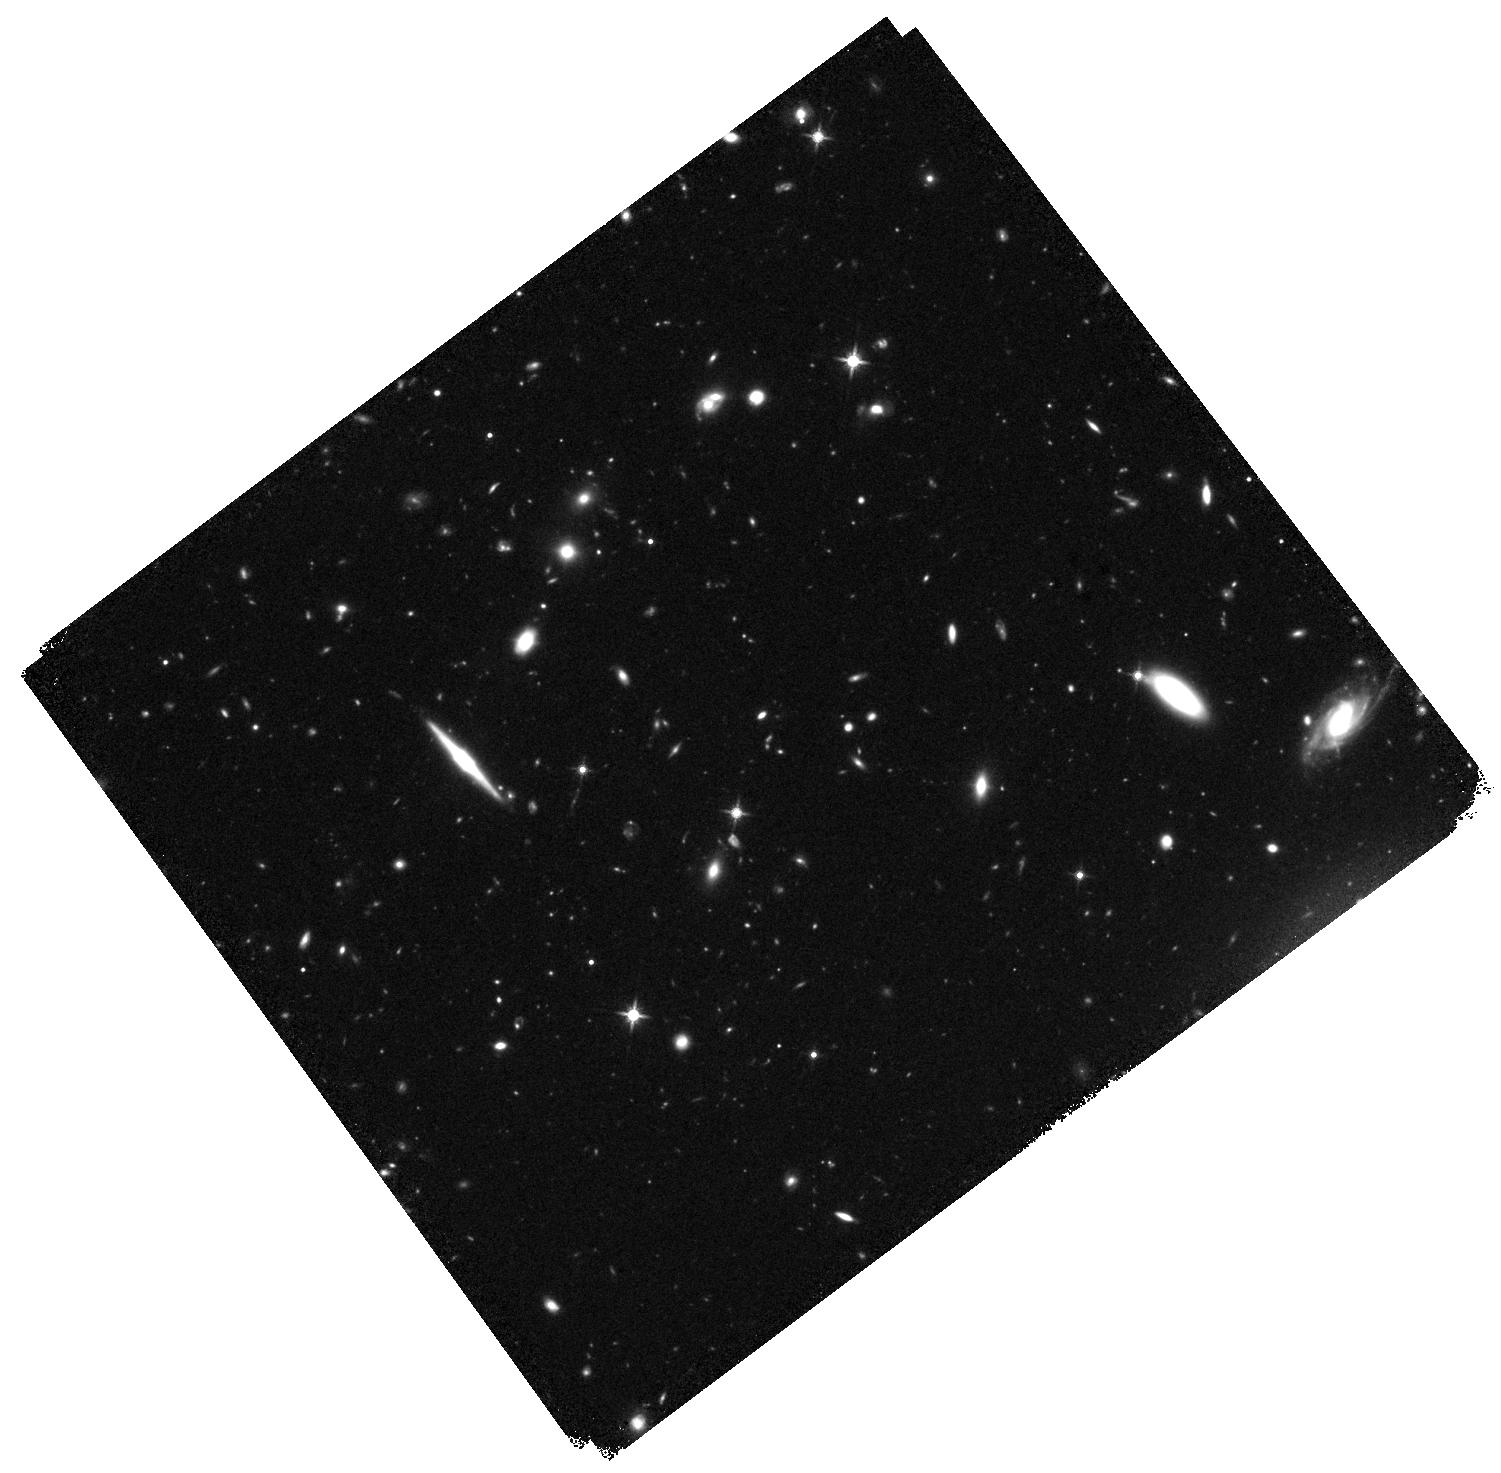
Target: P065-26. Instrument: WFC3/IR. Filter: F140W. Exposure: 40 min. Observation ID: hst_16740_05_wfc3_ir_f140w_ieqb05

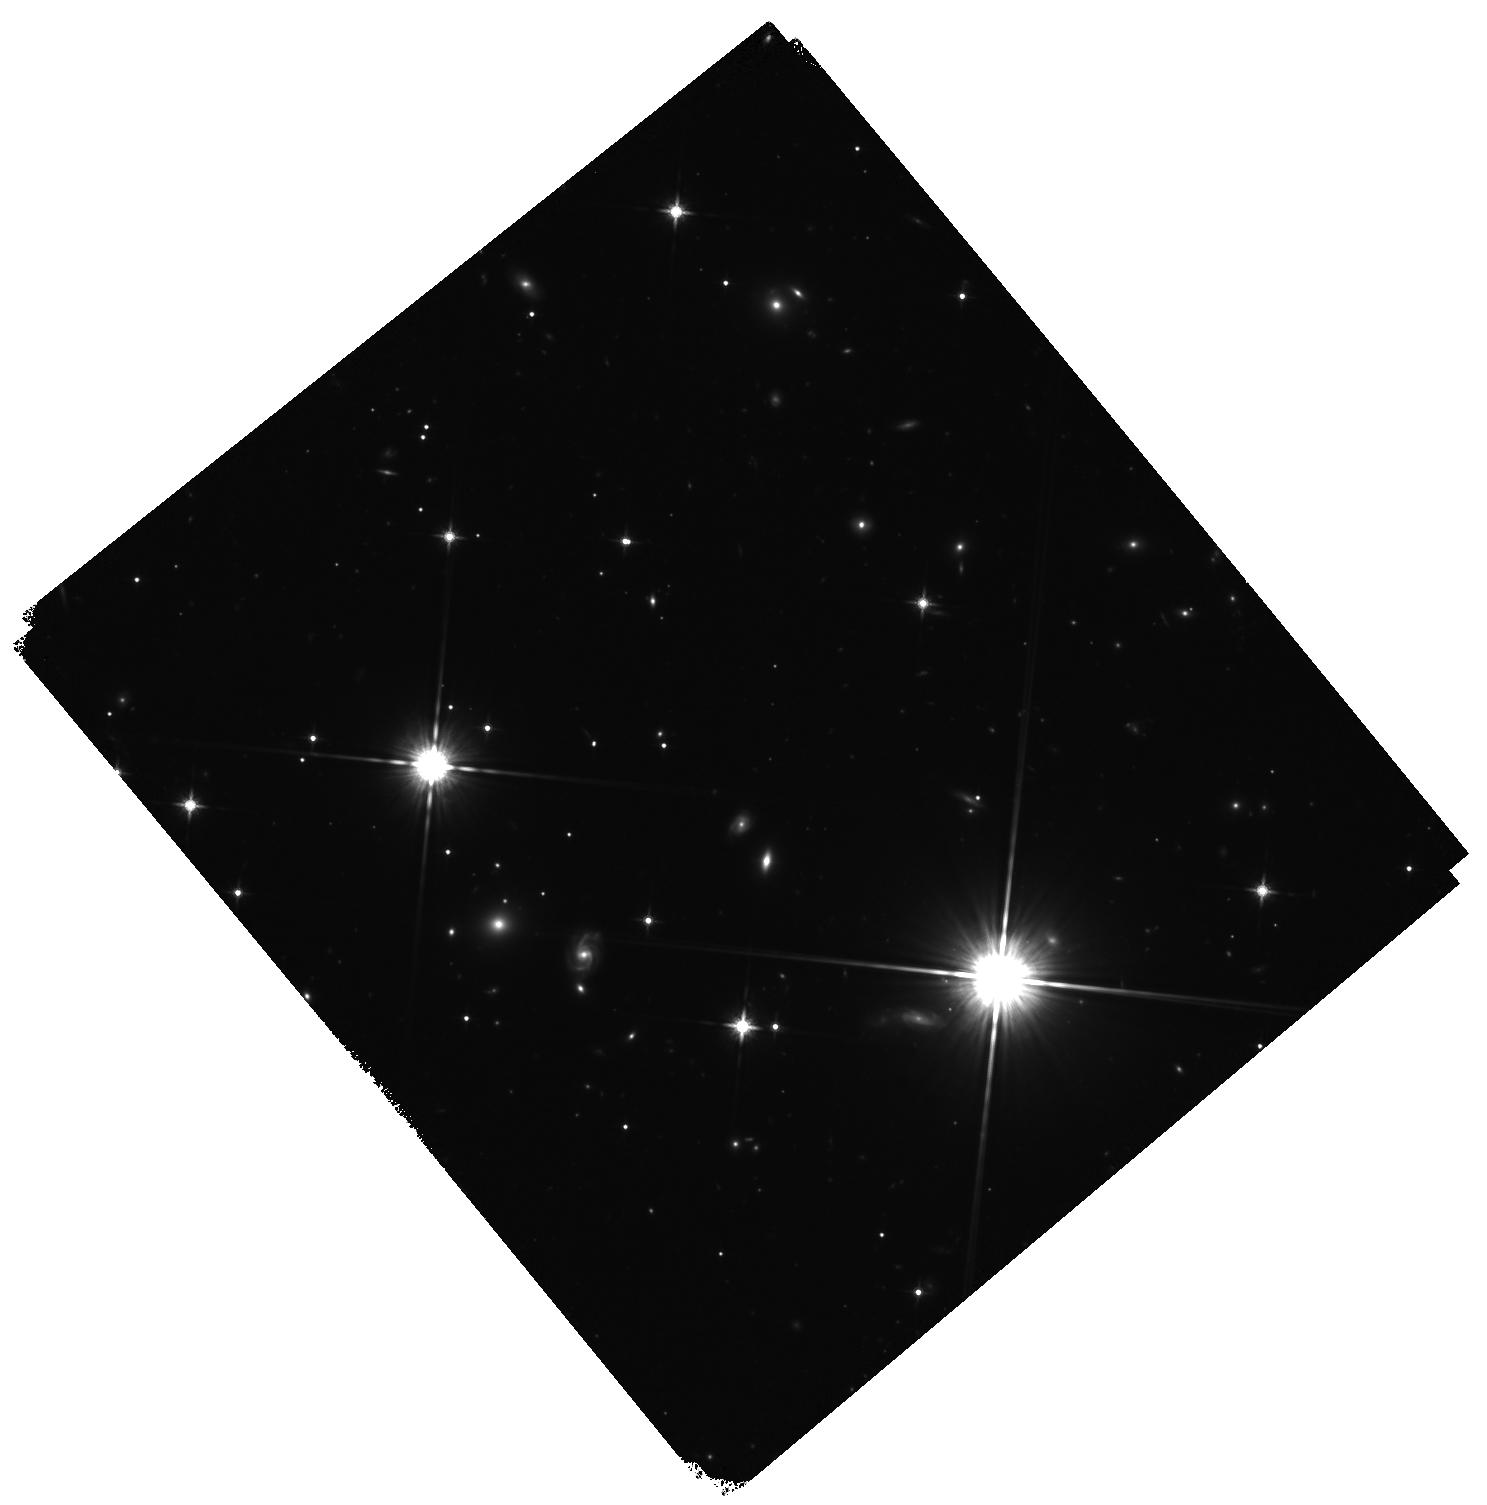
Target: P323+12. Instrument: WFC3/IR. Filter: F140W. Exposure: 40 min. Observation ID: hst_16740_01_wfc3_ir_f140w_ieqb01

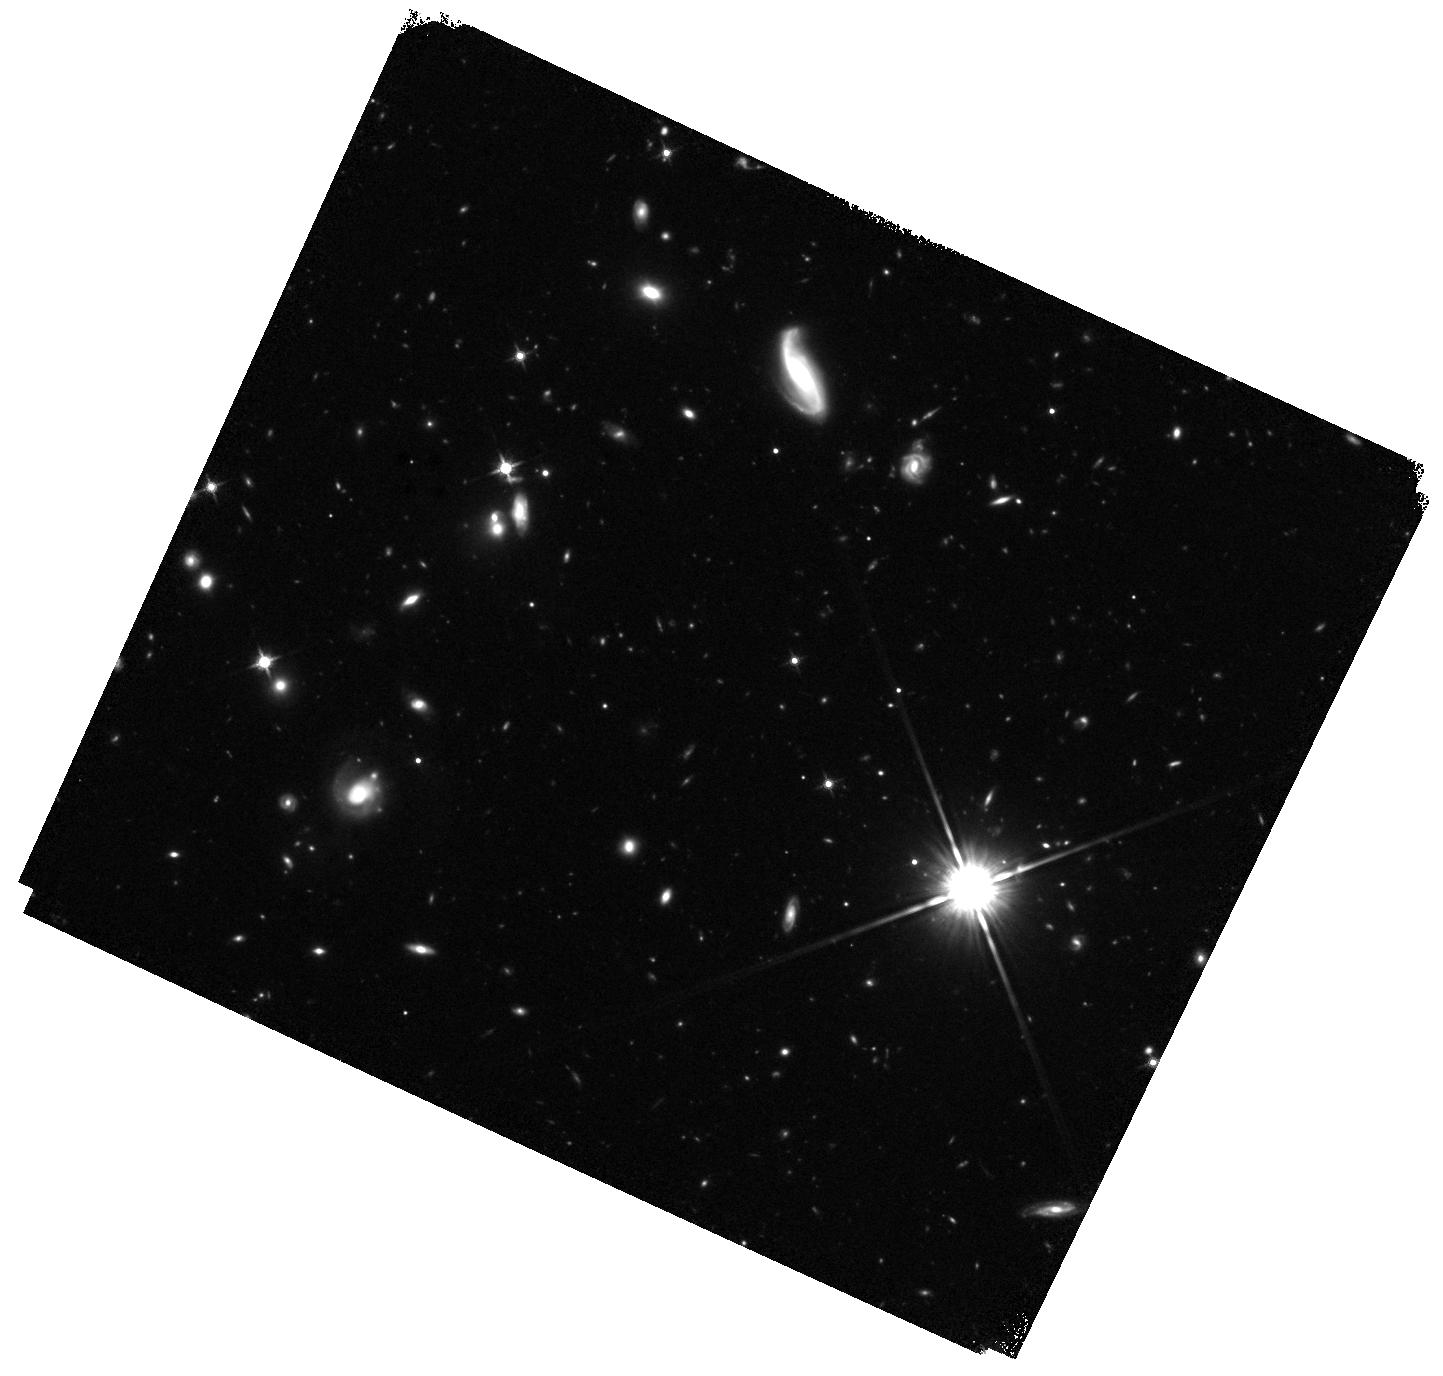
Target: J1030+0524. Instrument: WFC3/IR. Filter: F140W. Exposure: 40 min. Observation ID: hst_16740_10_wfc3_ir_f140w_ieqb10

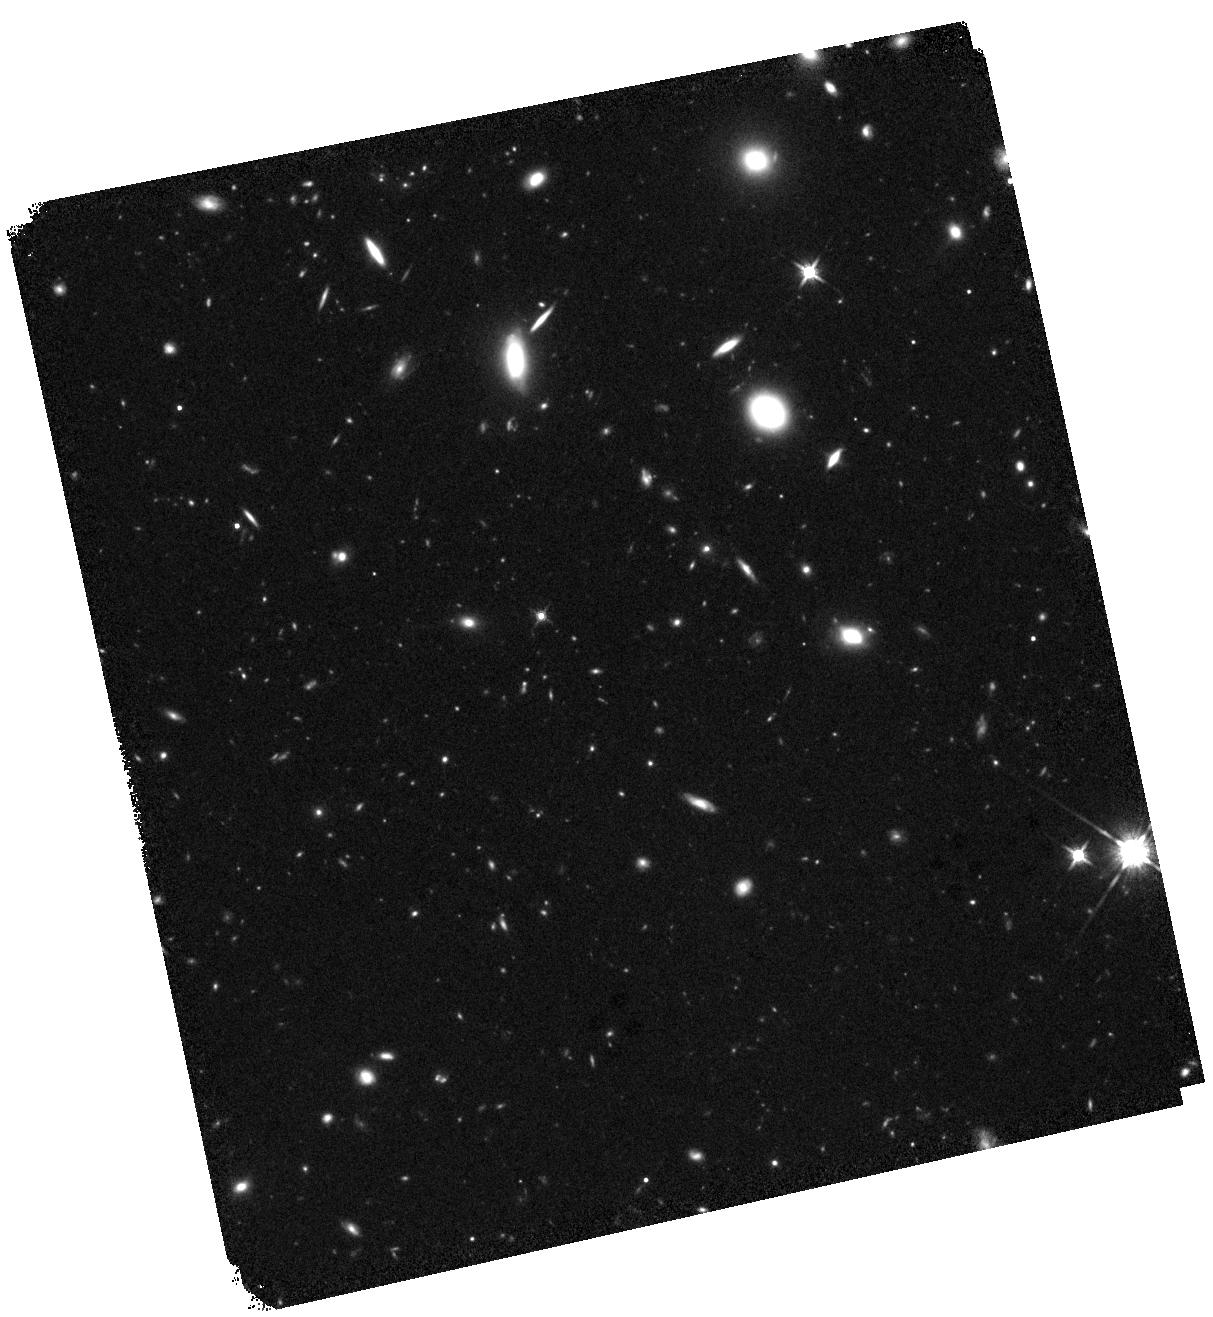
Target: P009-10. Instrument: WFC3/IR. Filter: F140W. Exposure: 40 min. Observation ID: hst_16740_08_wfc3_ir_f140w_ieqb08

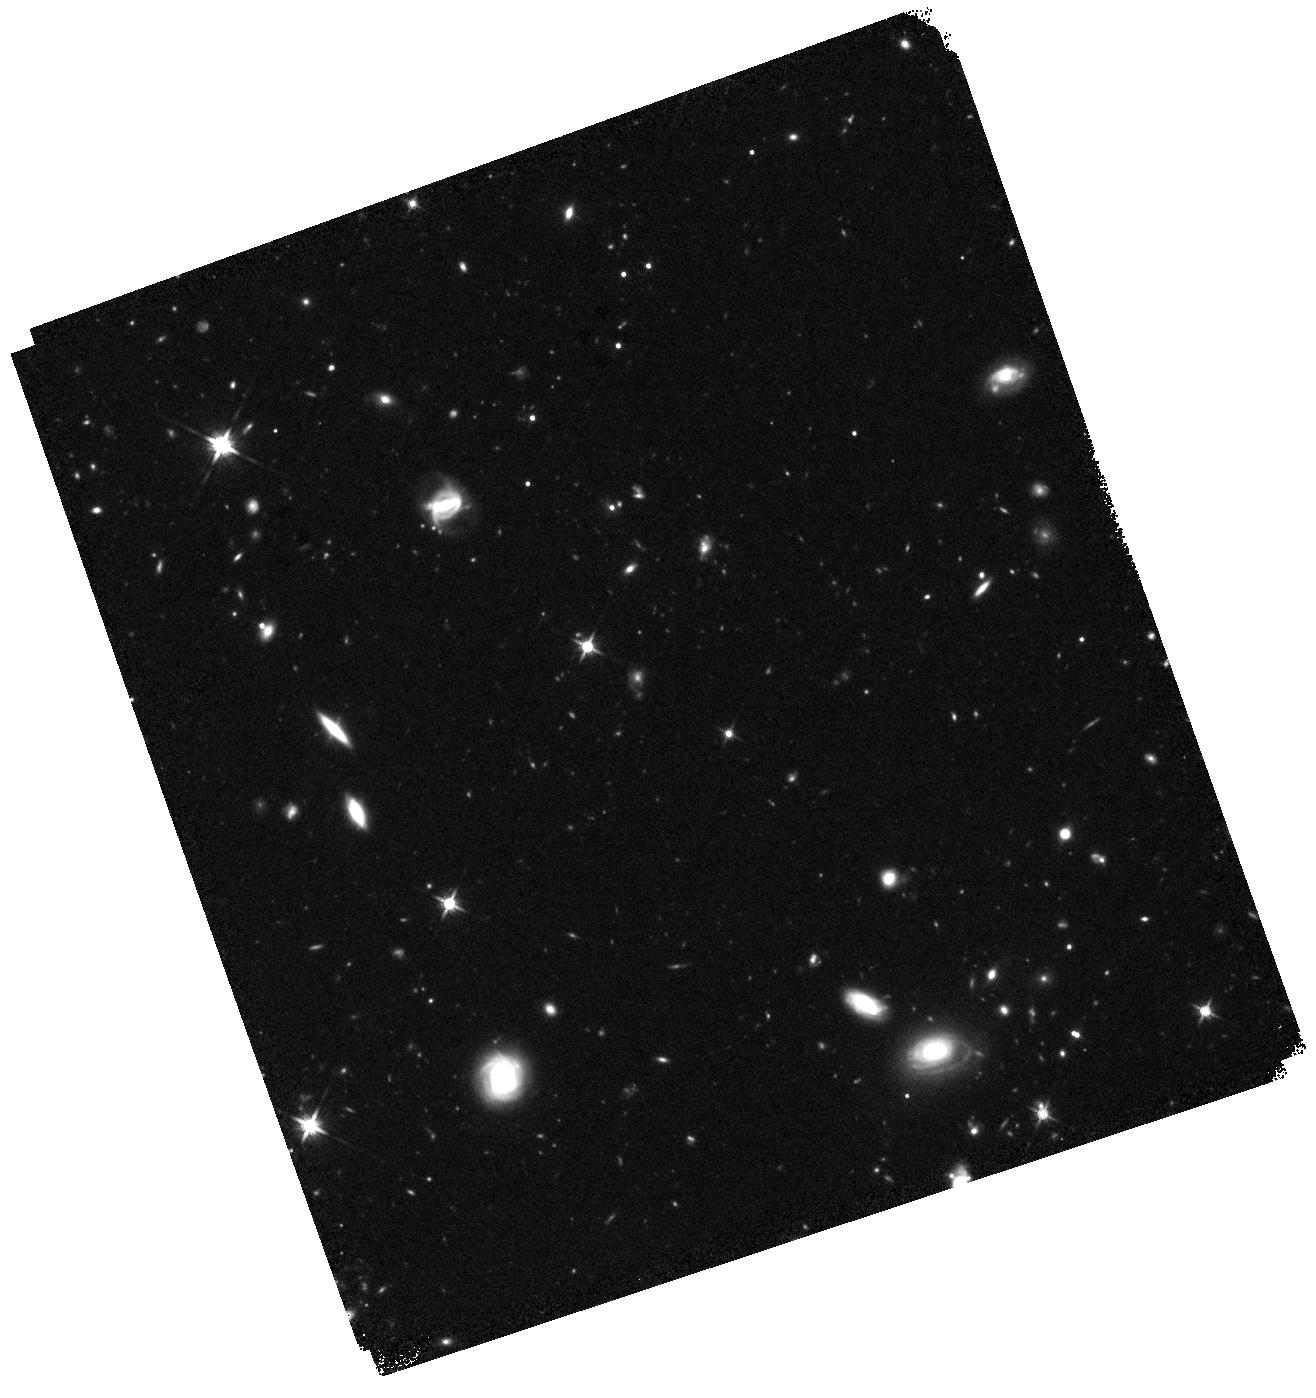
Target: P359-06. Instrument: WFC3/IR. Filter: F140W. Exposure: 40 min. Observation ID: hst_16740_06_wfc3_ir_f140w_ieqb06

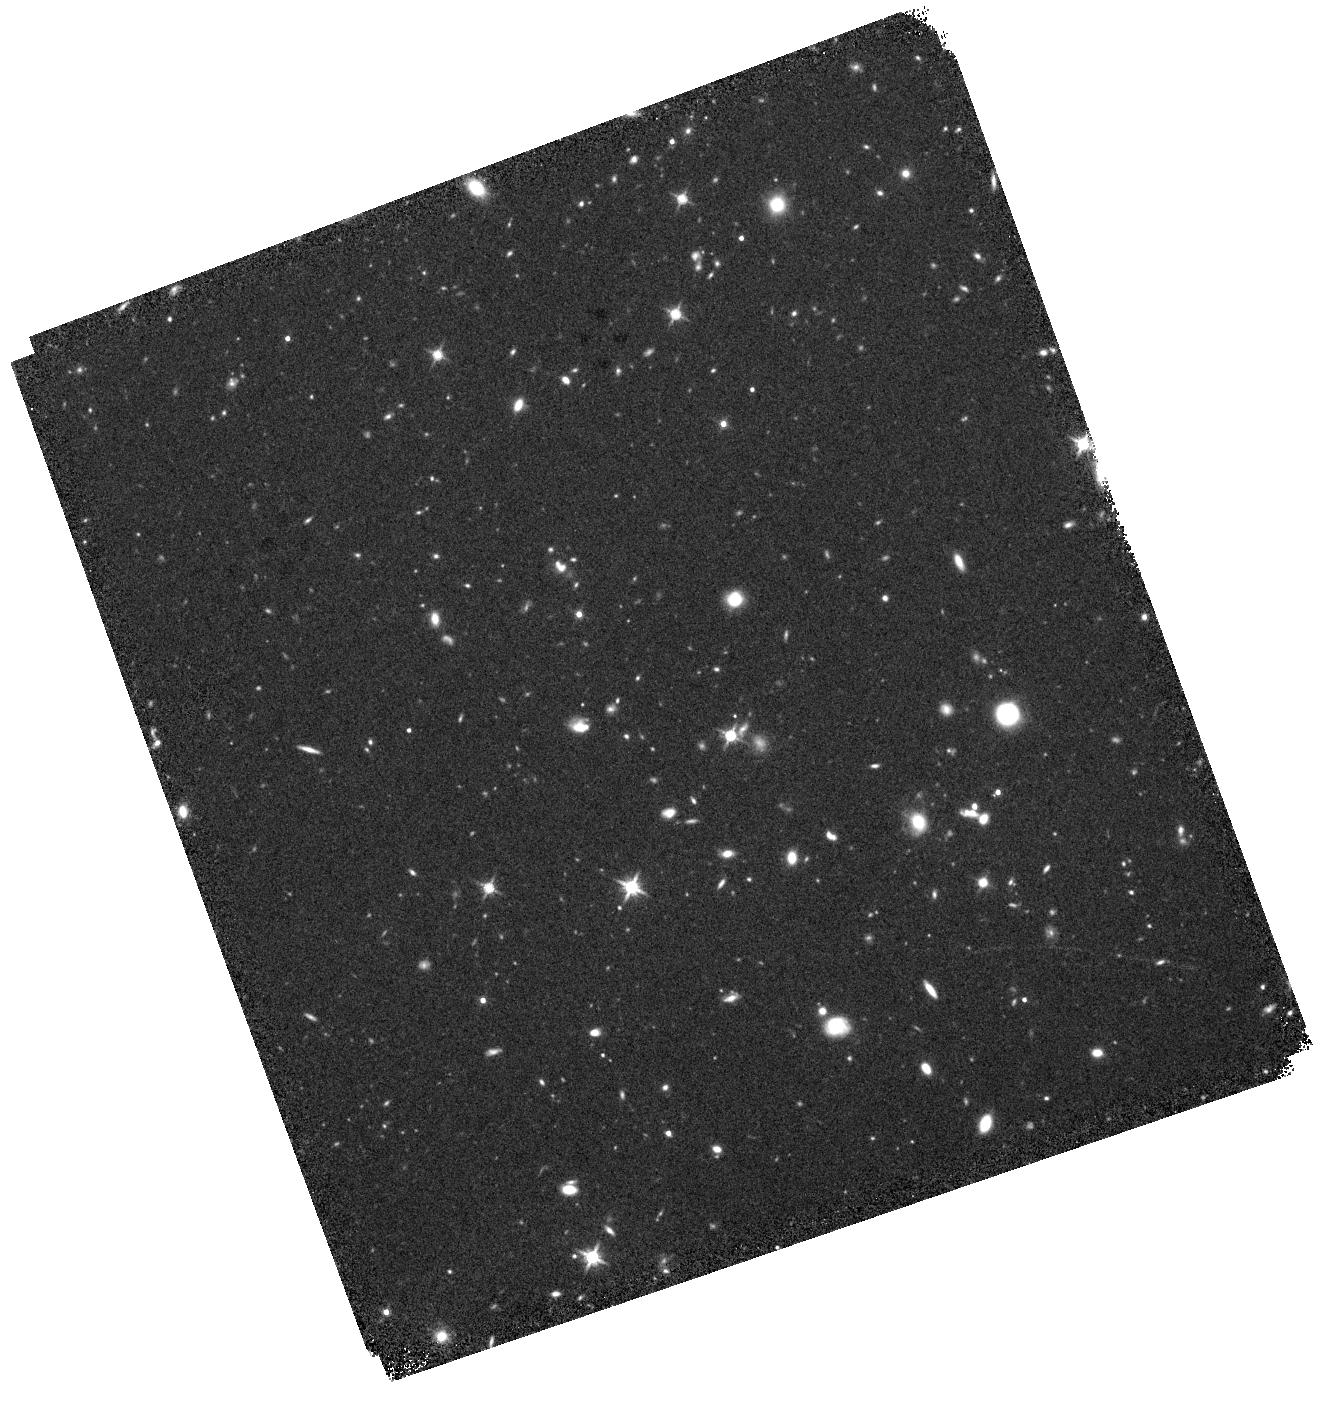
Target: P036+03. Instrument: WFC3/IR. Filter: F140W. Exposure: 40 min. Observation ID: hst_16740_02_wfc3_ir_f140w_ieqb02

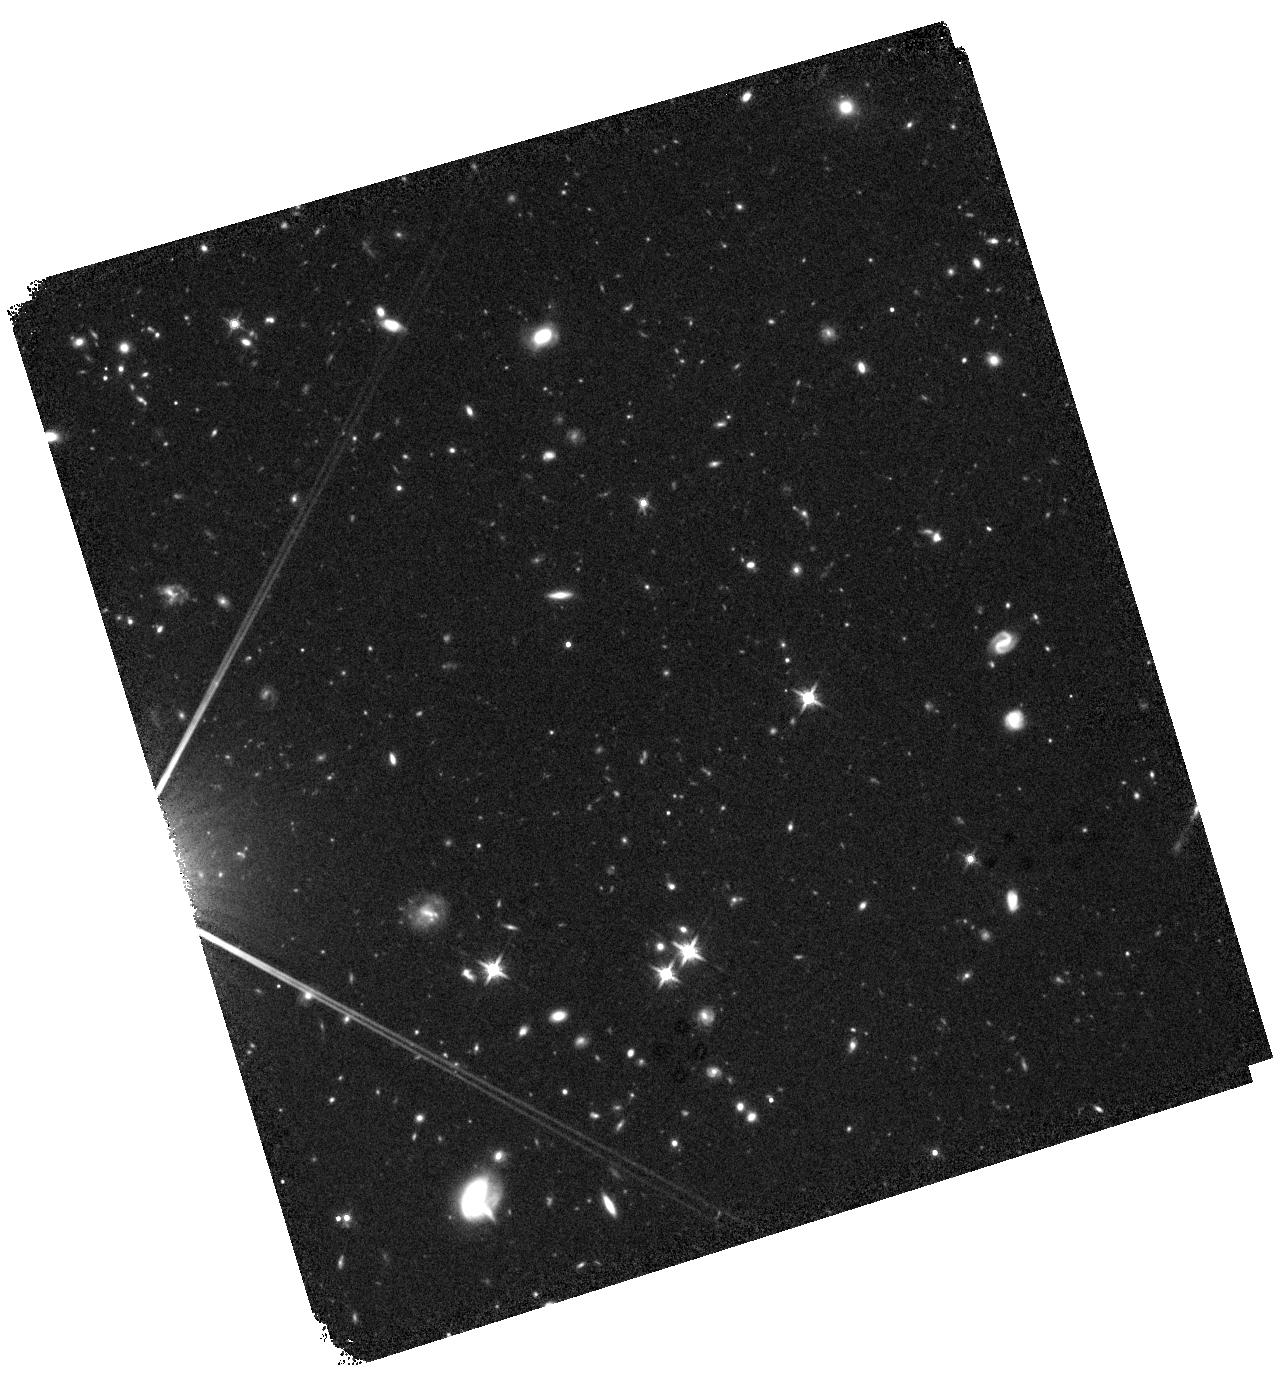
Target: J2329-0301. Instrument: WFC3/IR. Filter: F140W. Exposure: 40 min. Observation ID: hst_16740_03_wfc3_ir_f140w_ieqb03

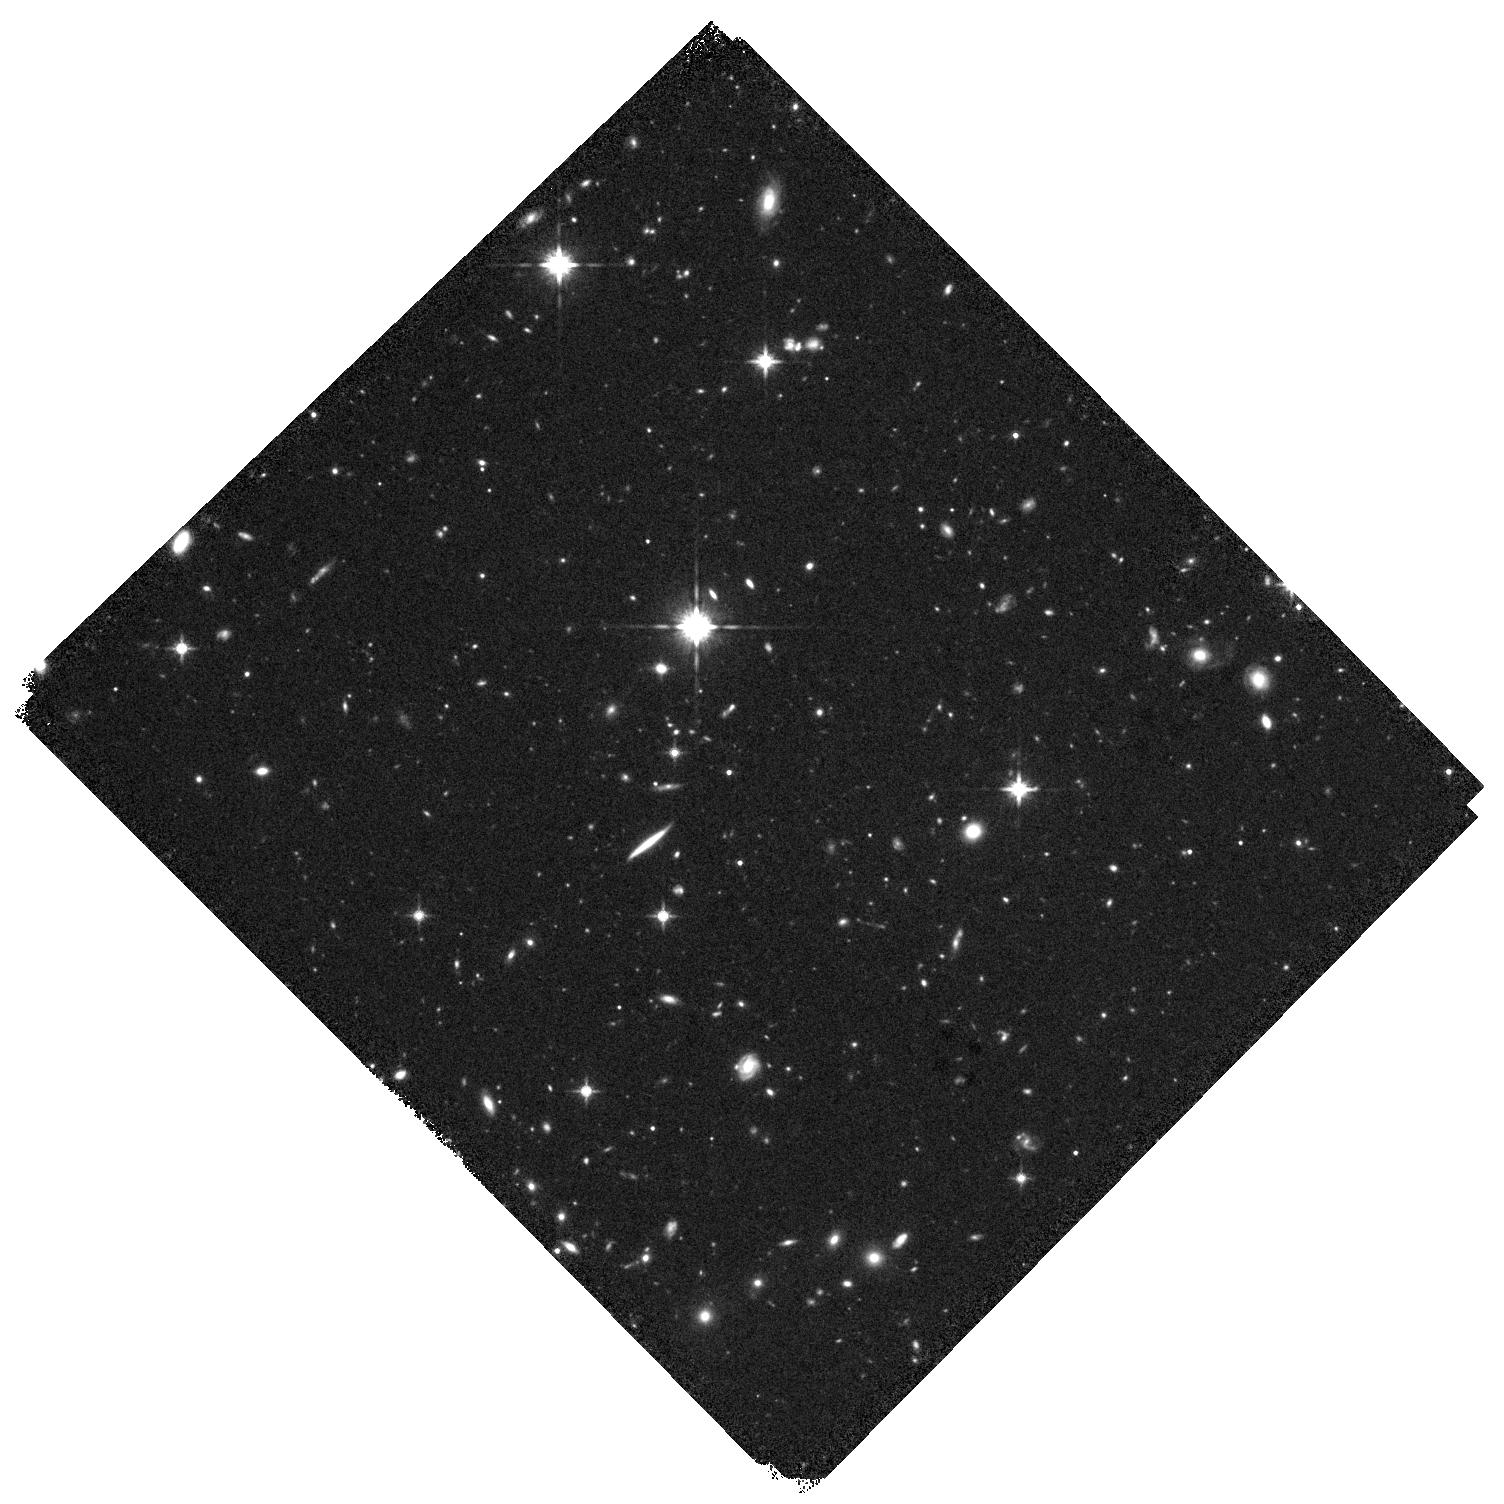
Target: P340-18. Instrument: WFC3/IR. Filter: F140W. Exposure: 40 min. Observation ID: hst_16740_07_wfc3_ir_f140w_ieqb07

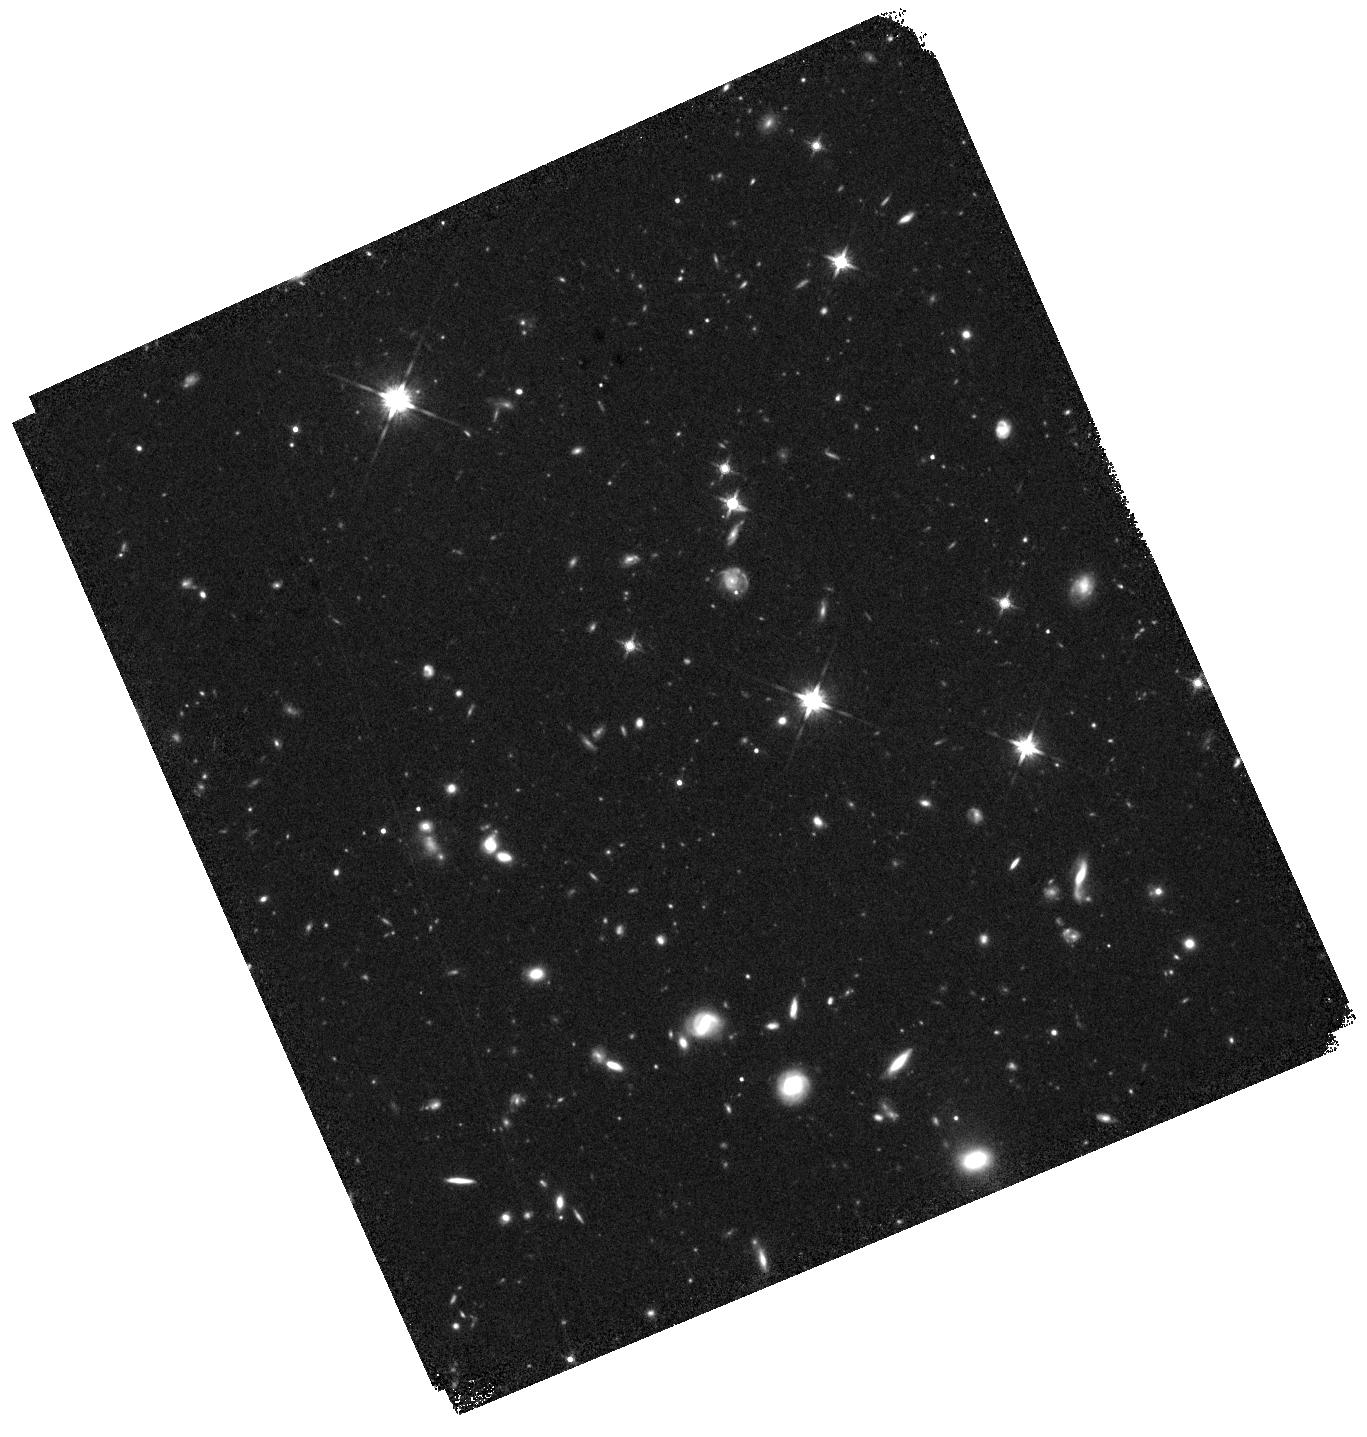
Target: J2228+0110. Instrument: WFC3/IR. Filter: F140W. Exposure: 40 min. Observation ID: hst_16740_09_wfc3_ir_f140w_ieqb09

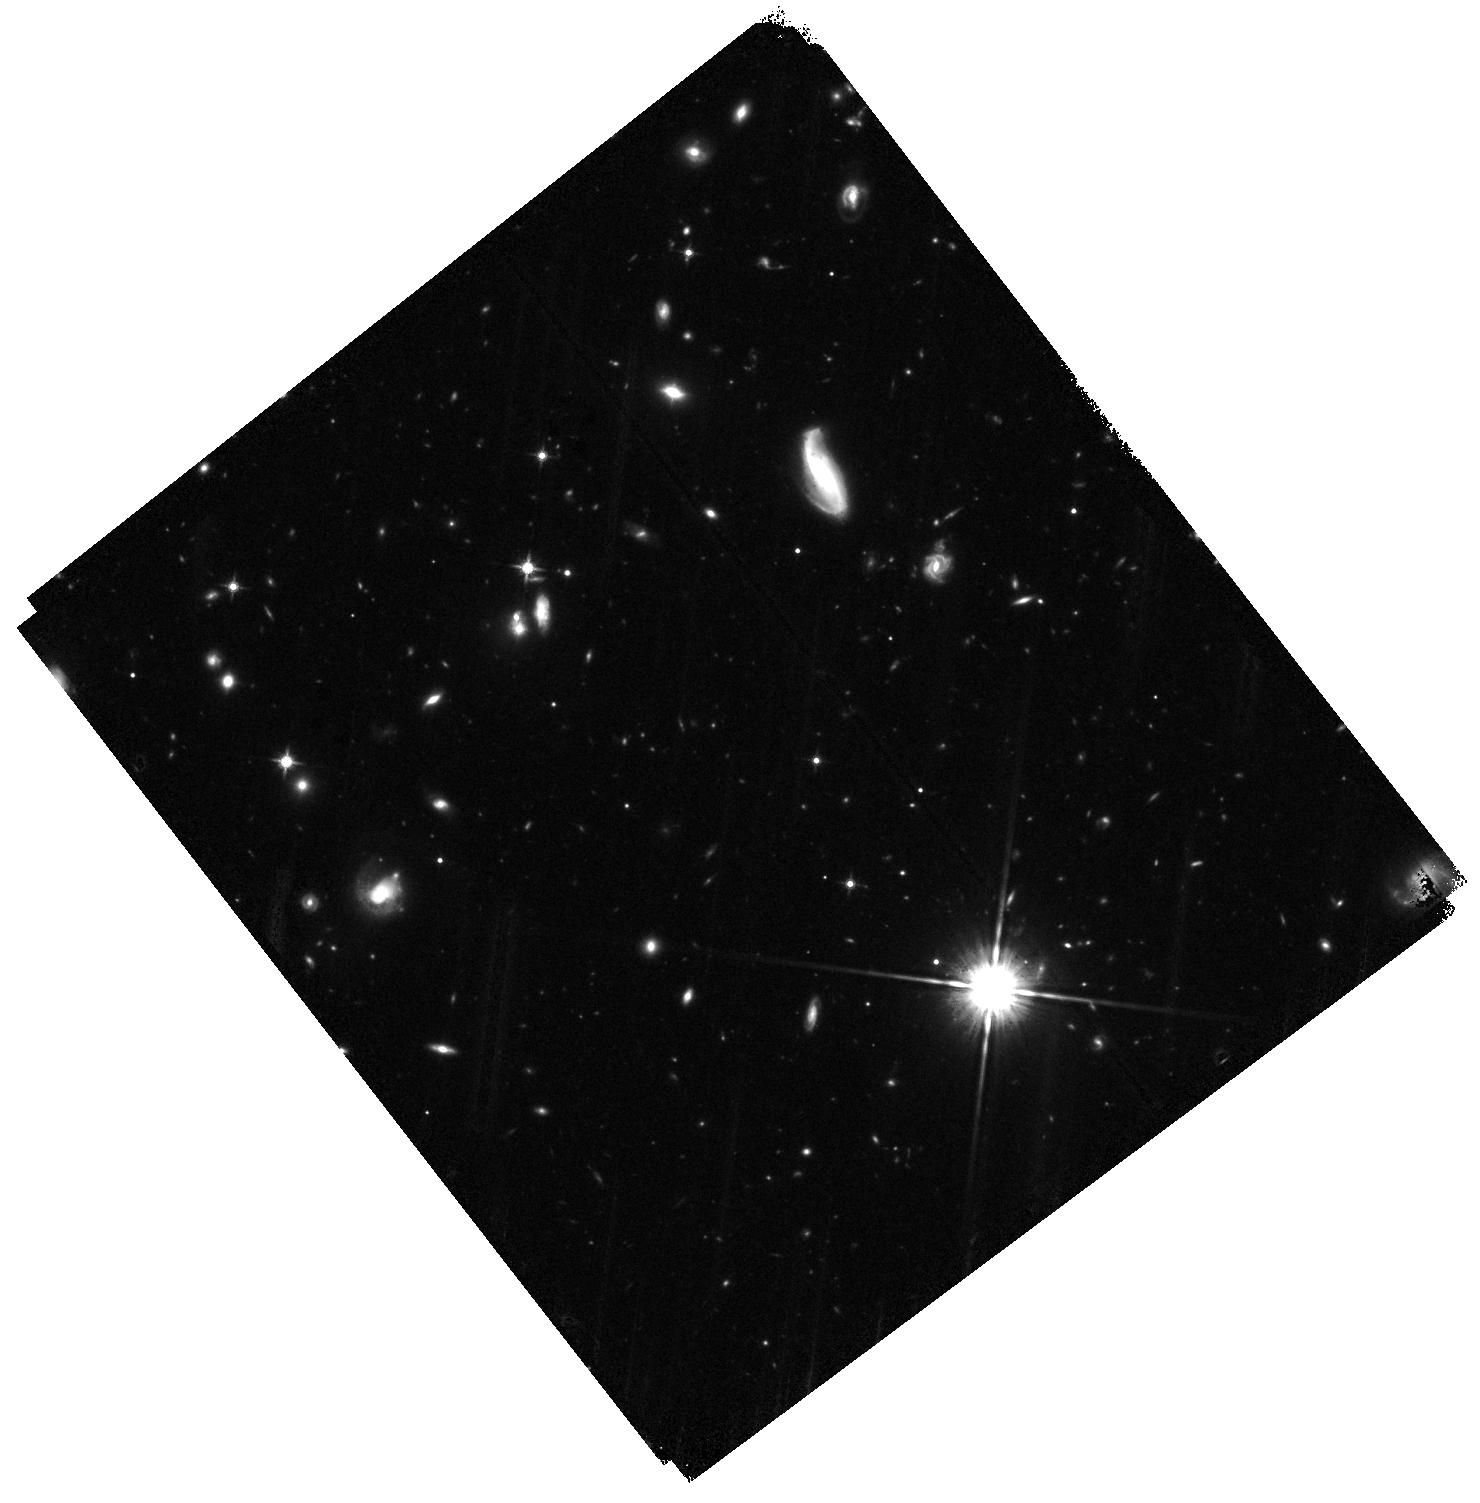
Target: J1030+0524. Instrument: WFC3/IR. Filter: F140W. Exposure: 40 min. Observation ID: hst_16740_04_wfc3_ir_f140w_ieqb04

The host galaxies of the first QSOs (PI: Farina, Emanuele Paolo)

The mere presence of hundreds of luminous quasars at cosmic dawn (redshift z>6, age of the Universe <1 Gyr) represents a puzzle to mechanisms of formation and early growth of massive black holes and galaxies. The central engine of these quasars is a black hole of ~1e9 solar masses. In the local universe, such massive black holes only reside in the most massive galaxies. Detailed optical IFU observations VLT/MUSE have indeed revealed massive and extended gaseous reservoirs fueling intense episodes of star formation in z>6 quasar hosts. At the same time, high-resolution ALMA observations unveiled highly massive and star forming galaxies. However, to date, the host starlight remain elusive at such early cosmic times, due to surface brightness and wavelength range limitations. Here we propose to perform a survey of a sample of 9 QSOs at z>6 to image their host galaxy starlight in the rest-frame optical emission (which is a robust tracer of the stellar mass). For all these objects deep MUSE and ALMA observations shows the presence of extended gas reservoirs and dust. The ultimate goal of the project is to have direct constraints on the stellar distribution in these early active galaxies, and relate this information to the spatial distribution of gas and dust. This will allow us to investigate the interplay between star formation and the gas cycle in these systems.